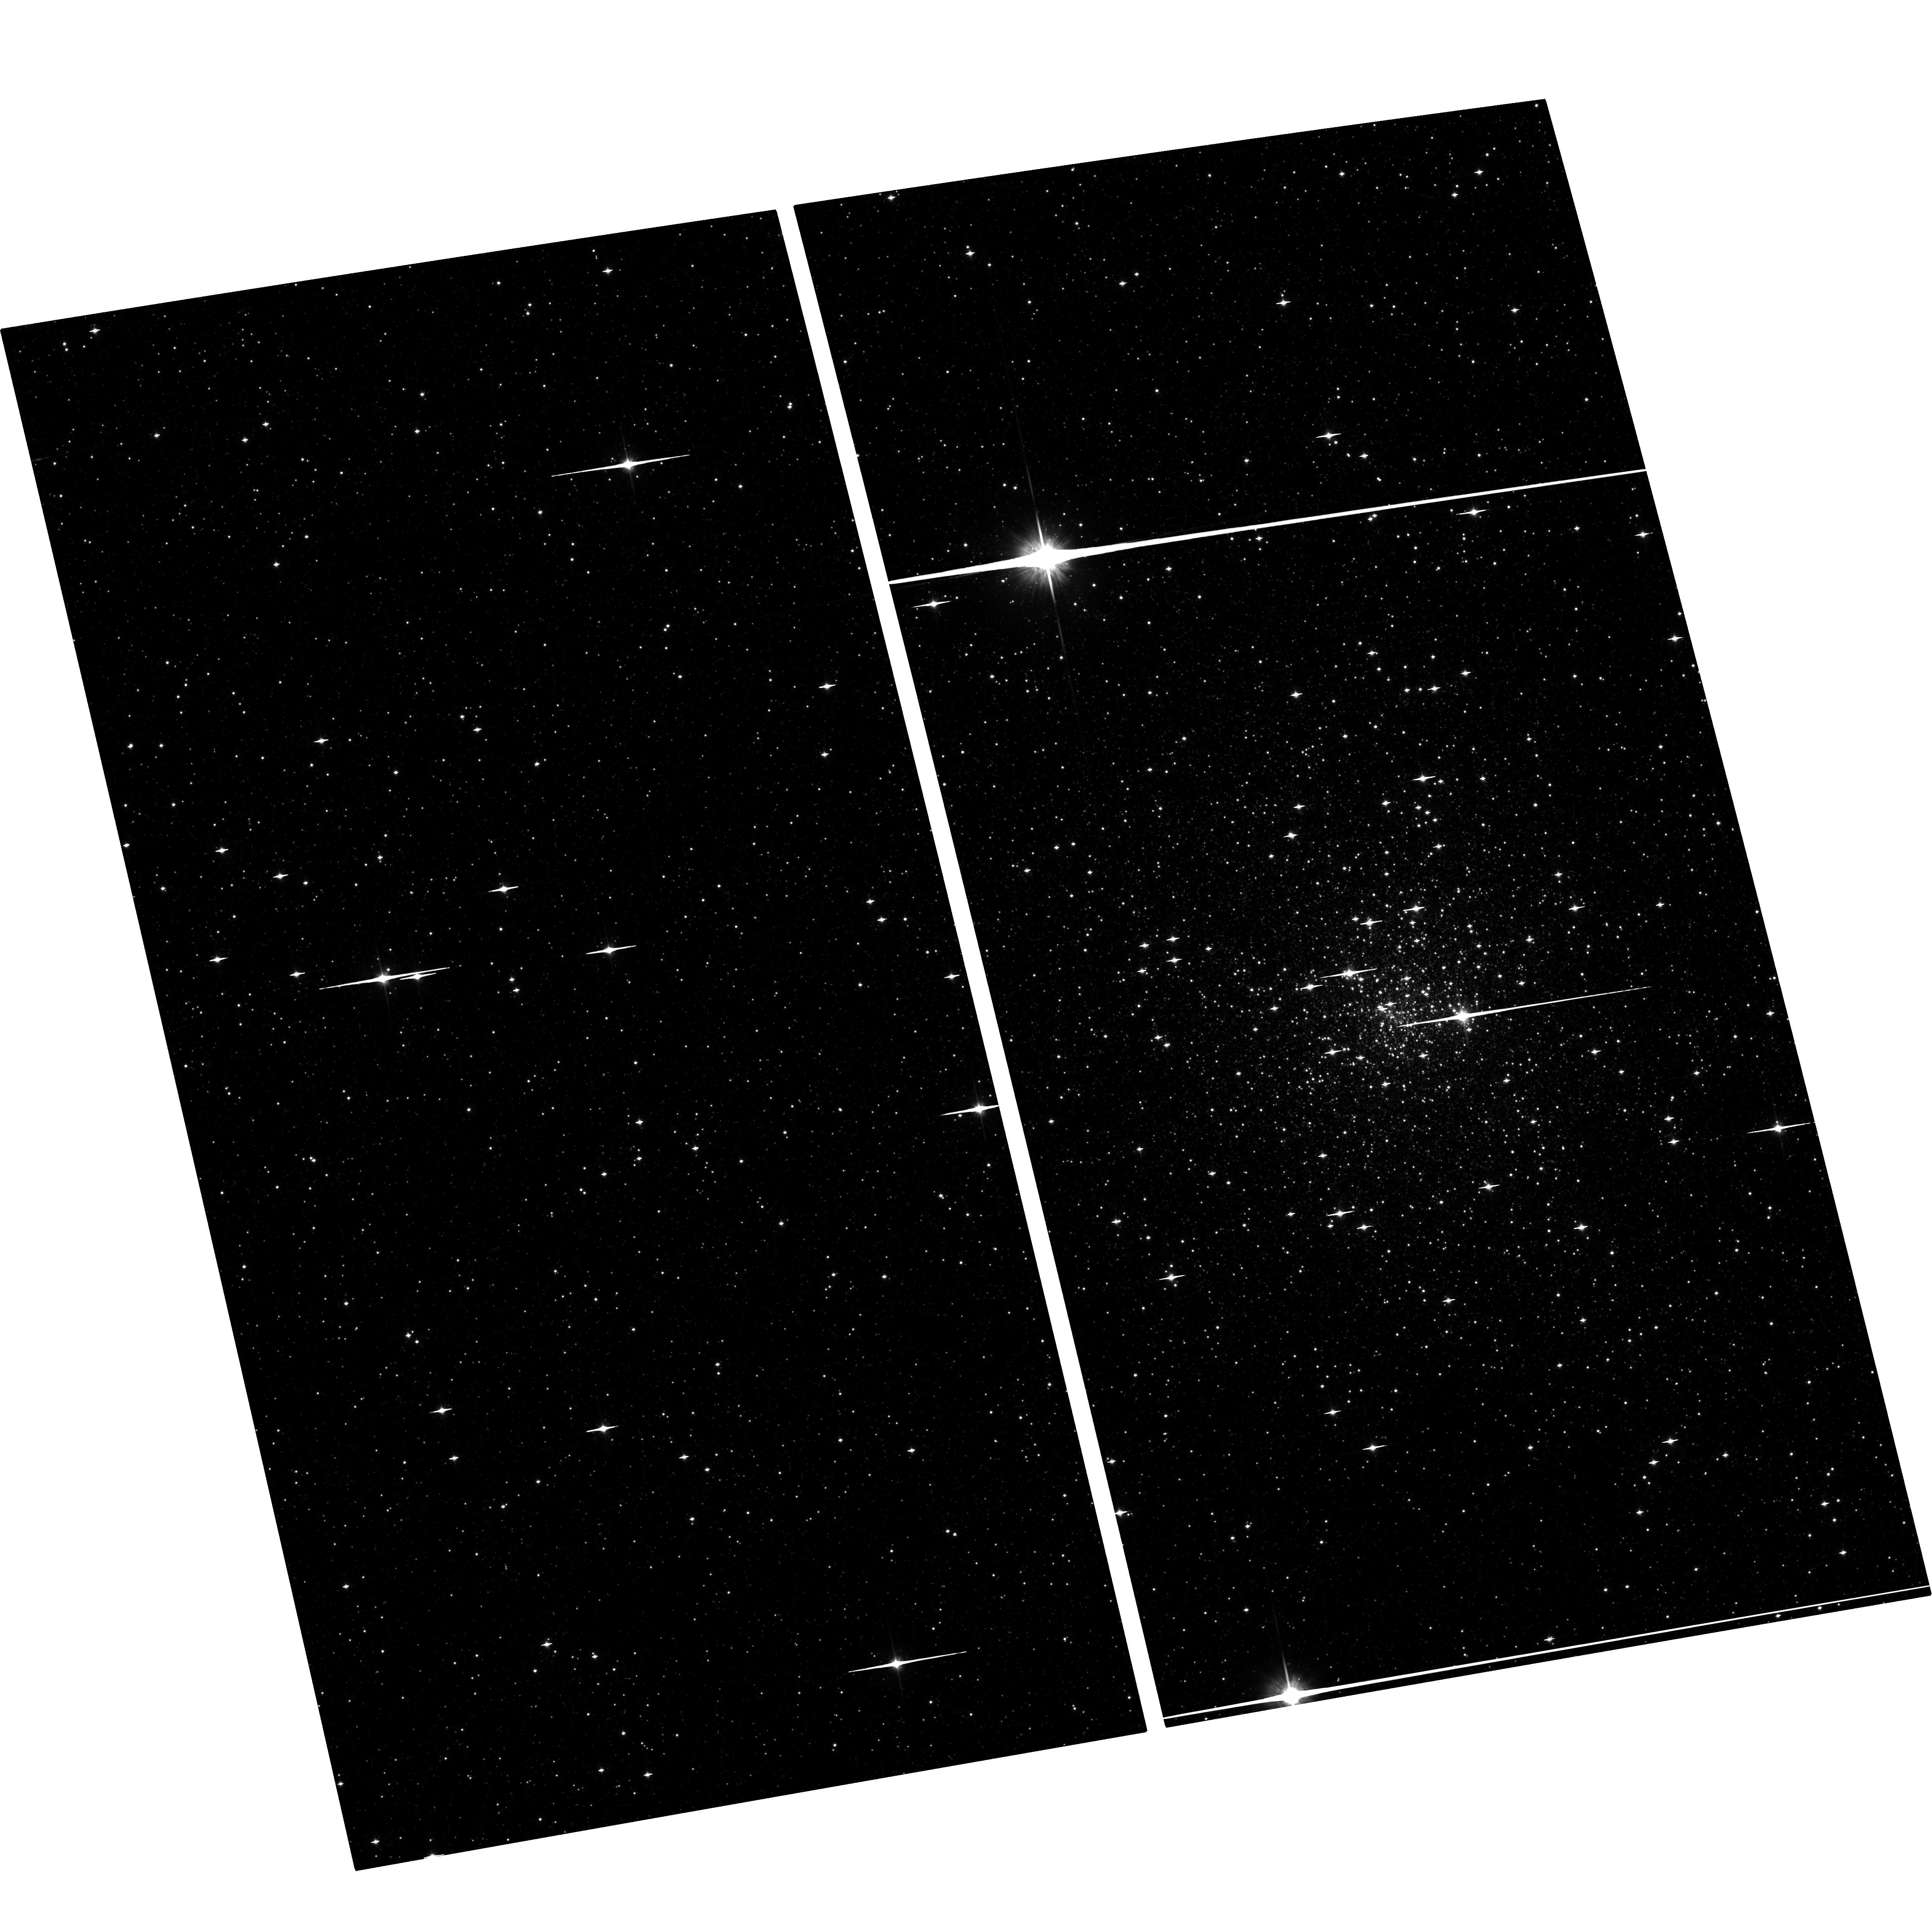
Target: TERZAN1-TRANSIENT. Instrument: ACS/WFC. Filter: F814W. Exposure: 30 min. Observation ID: hst_15996_01_acs_wfc_f814w_je6t01

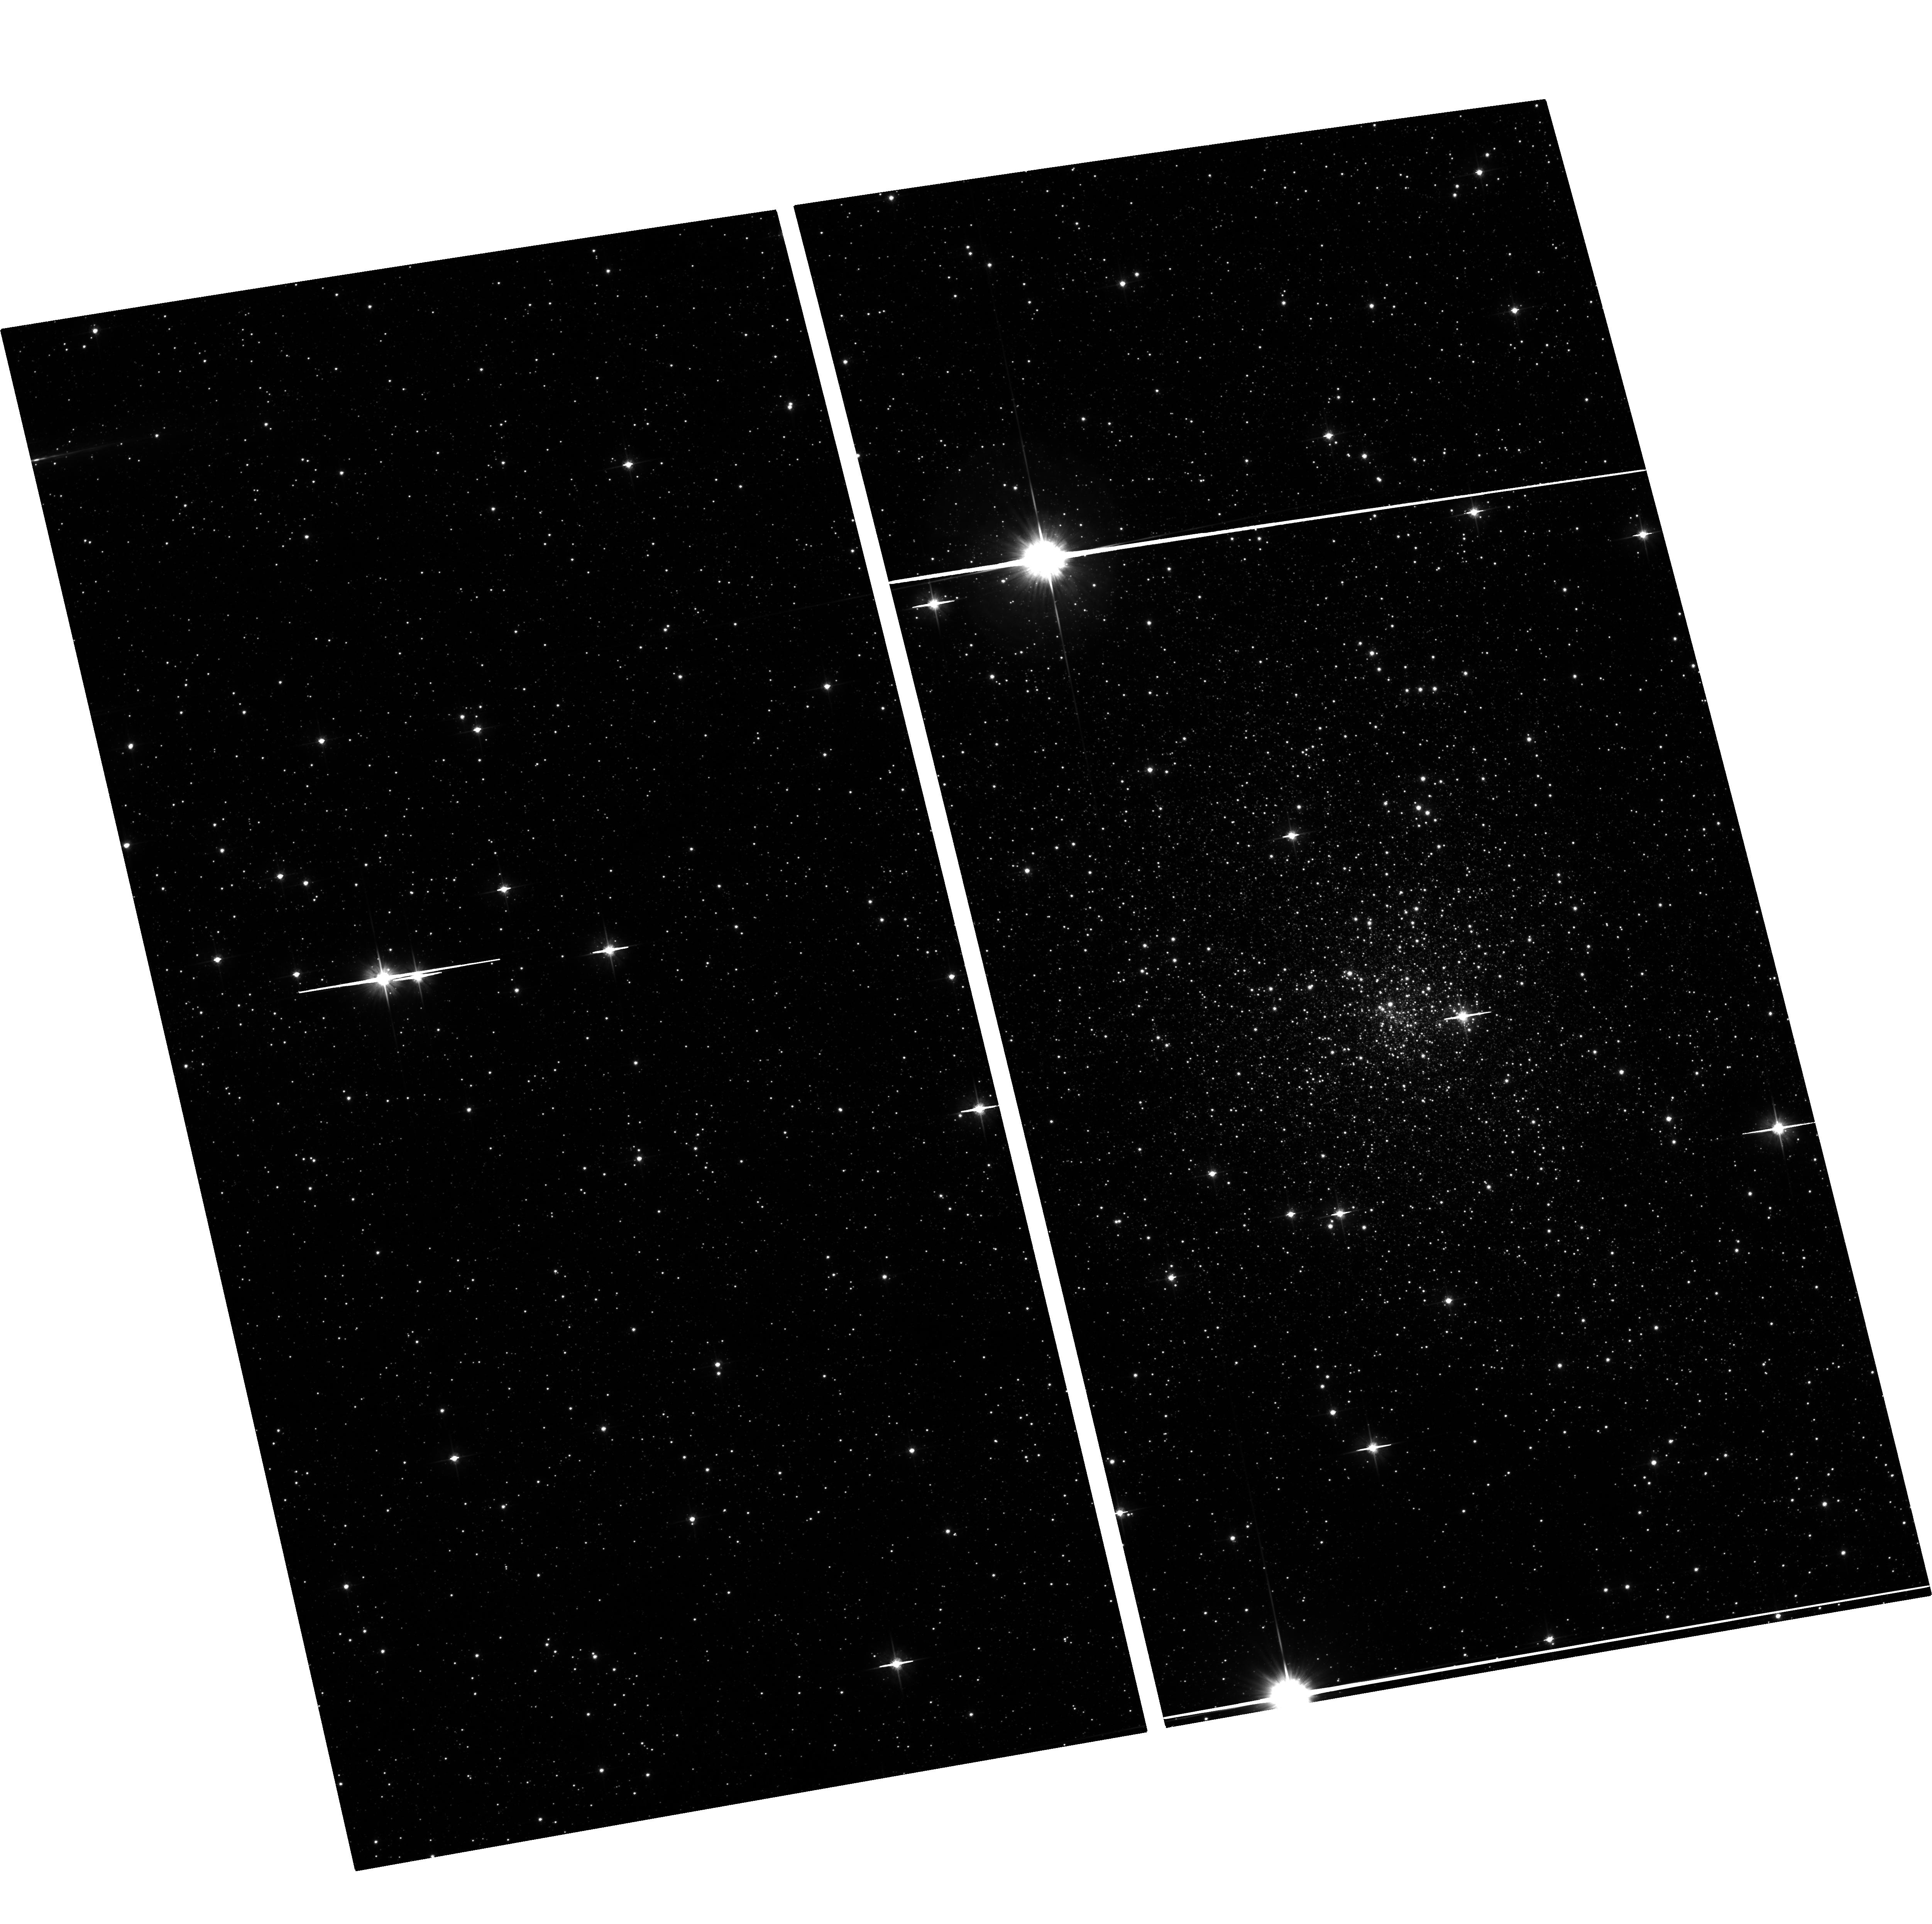
Target: TERZAN1-TRANSIENT. Instrument: ACS/WFC. Filter: F606W. Exposure: 30 min. Observation ID: hst_15996_01_acs_wfc_f606w_je6t01

Transient LMXBs in Globular Clusters (PI: Pooley, David A.)

Since the discovery of globular cluster LMXBs in the 1970s, it was long assumed there was only one luminous LMXB per cluster. Deep Chandra observations of globular clusters have revealed that they contain numerous quiescent LMXB systems, any of which could go into outburst. Our past Chandra programs have shown that globular clusters can indeed harbor multiple transients and that more quiescent LMXBs are hiding under the sensitivity limits of even relatively deep Chandra exposures. Here we propose to continue our Chandra program to precisely localize new transients in globular clusters, with the aim of gaining better insight into globular cluster LMXB populations. As part of this effort we further request HST observations to identify the optical counterparts of these transients.